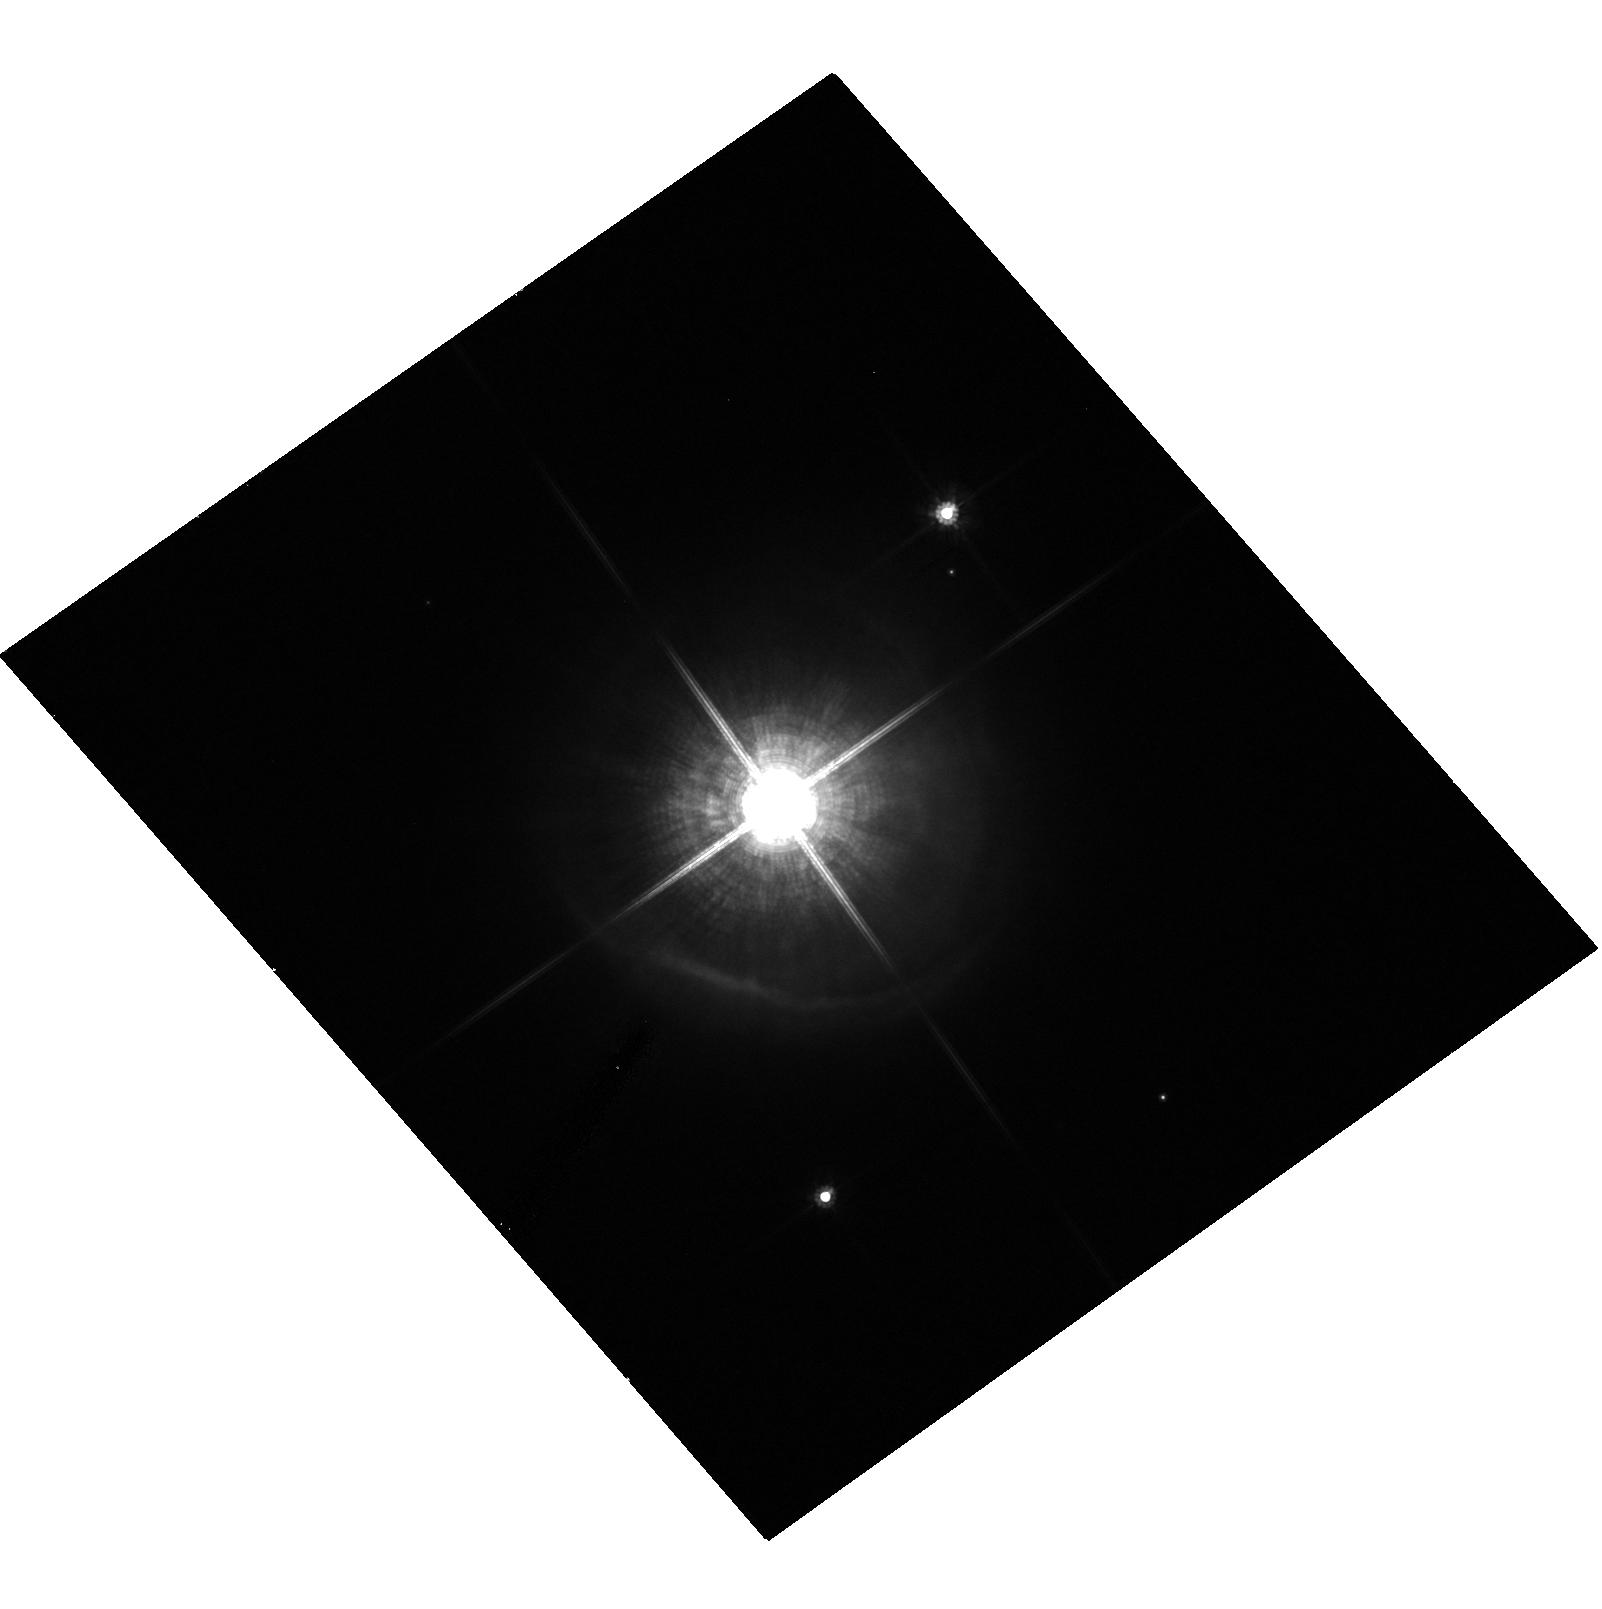
Target: IRAS06500+0829
Instrument: ACS/HRC
Filter: F606W
Exposure: 9 min
Observation ID: hst_10185_07_acs_hrc_f606w_j92k07

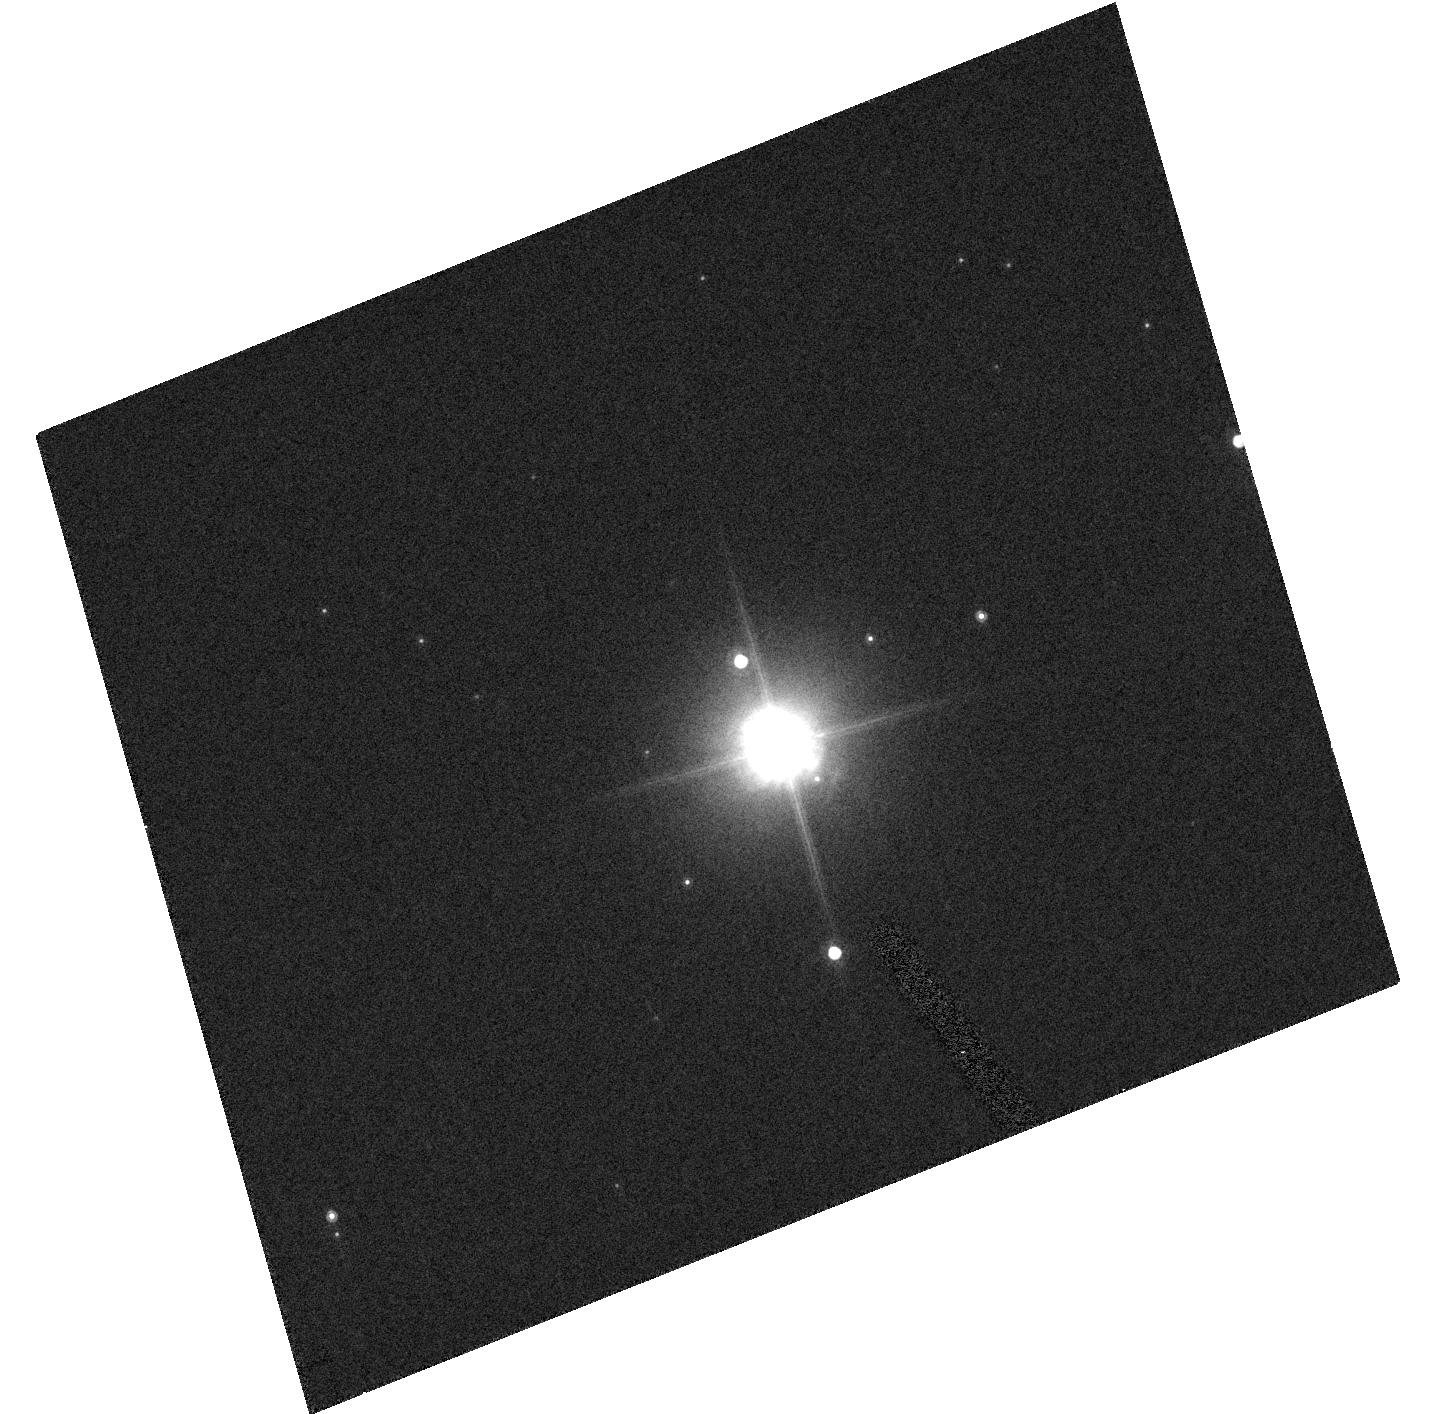
Target: IRAS08088-3243
Instrument: ACS/HRC
Filter: F814W
Exposure: 2 min
Observation ID: hst_10185_09_acs_hrc_f814w_j92k09

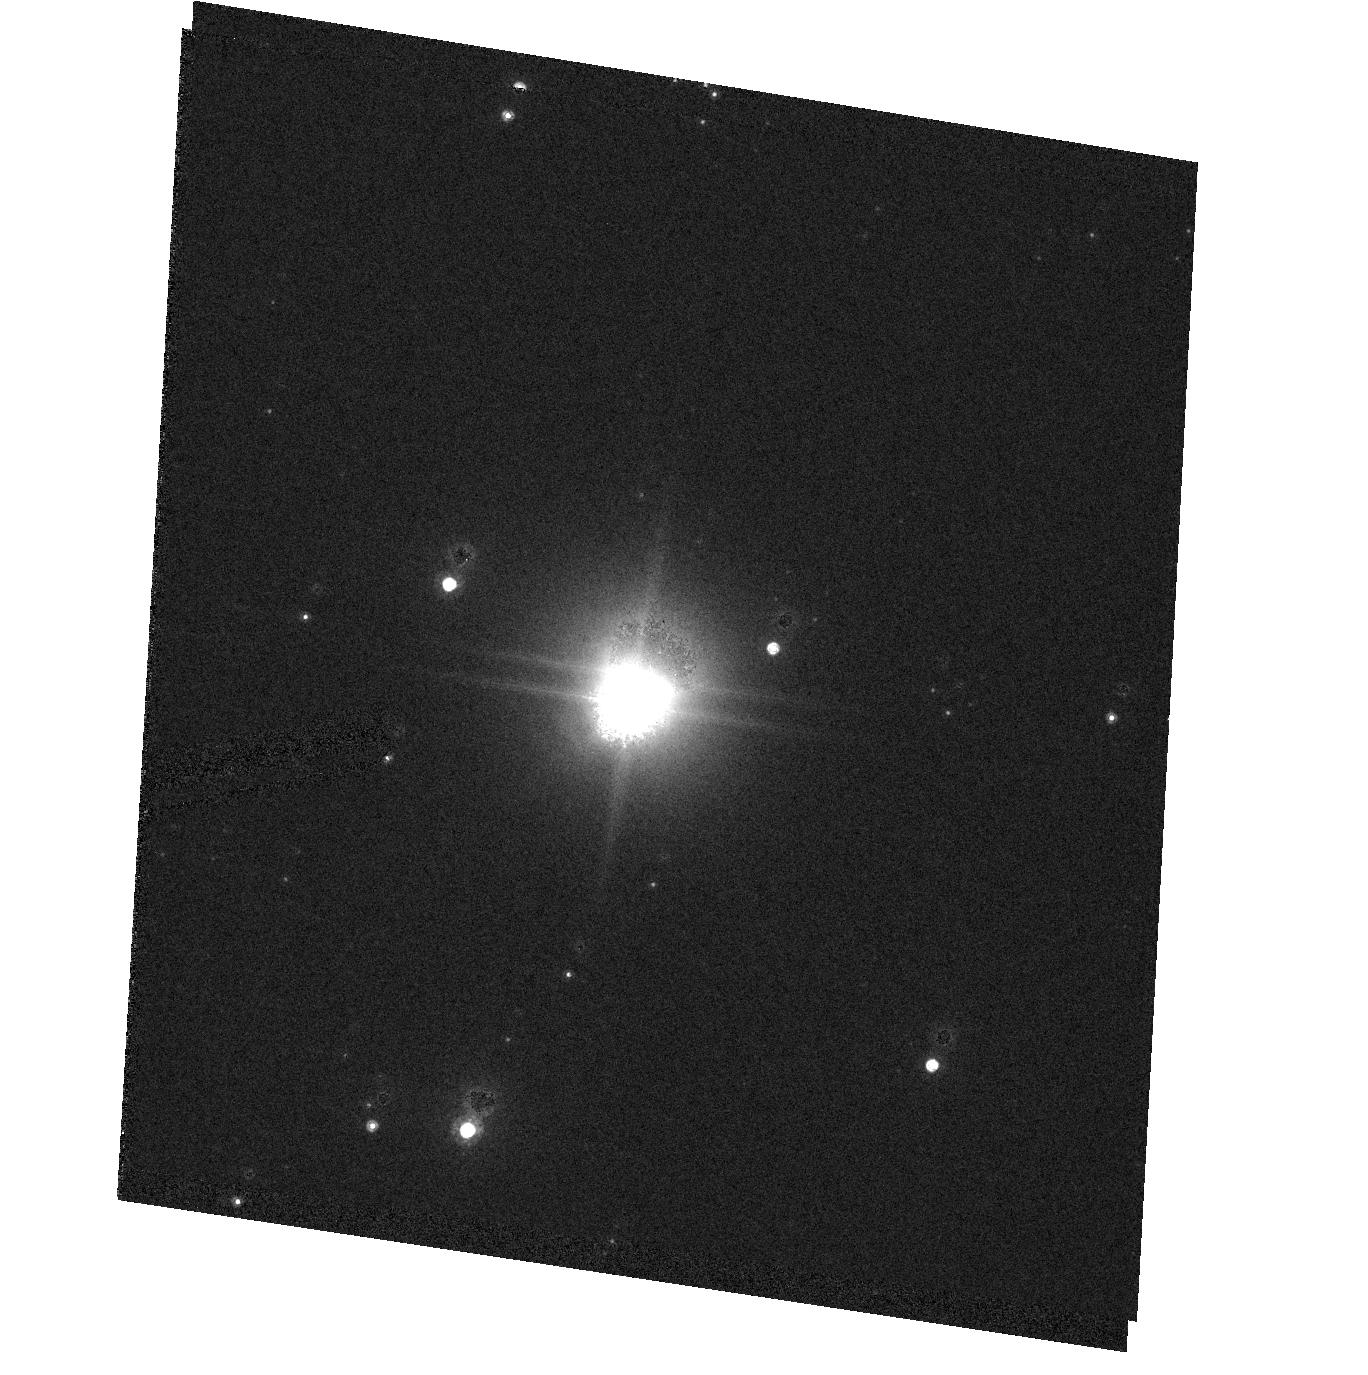
Target: IRAS16545-4214
Instrument: ACS/HRC
Filter: F814W
Exposure: 2 min
Observation ID: hst_10185_21_acs_hrc_f814w_j92k21

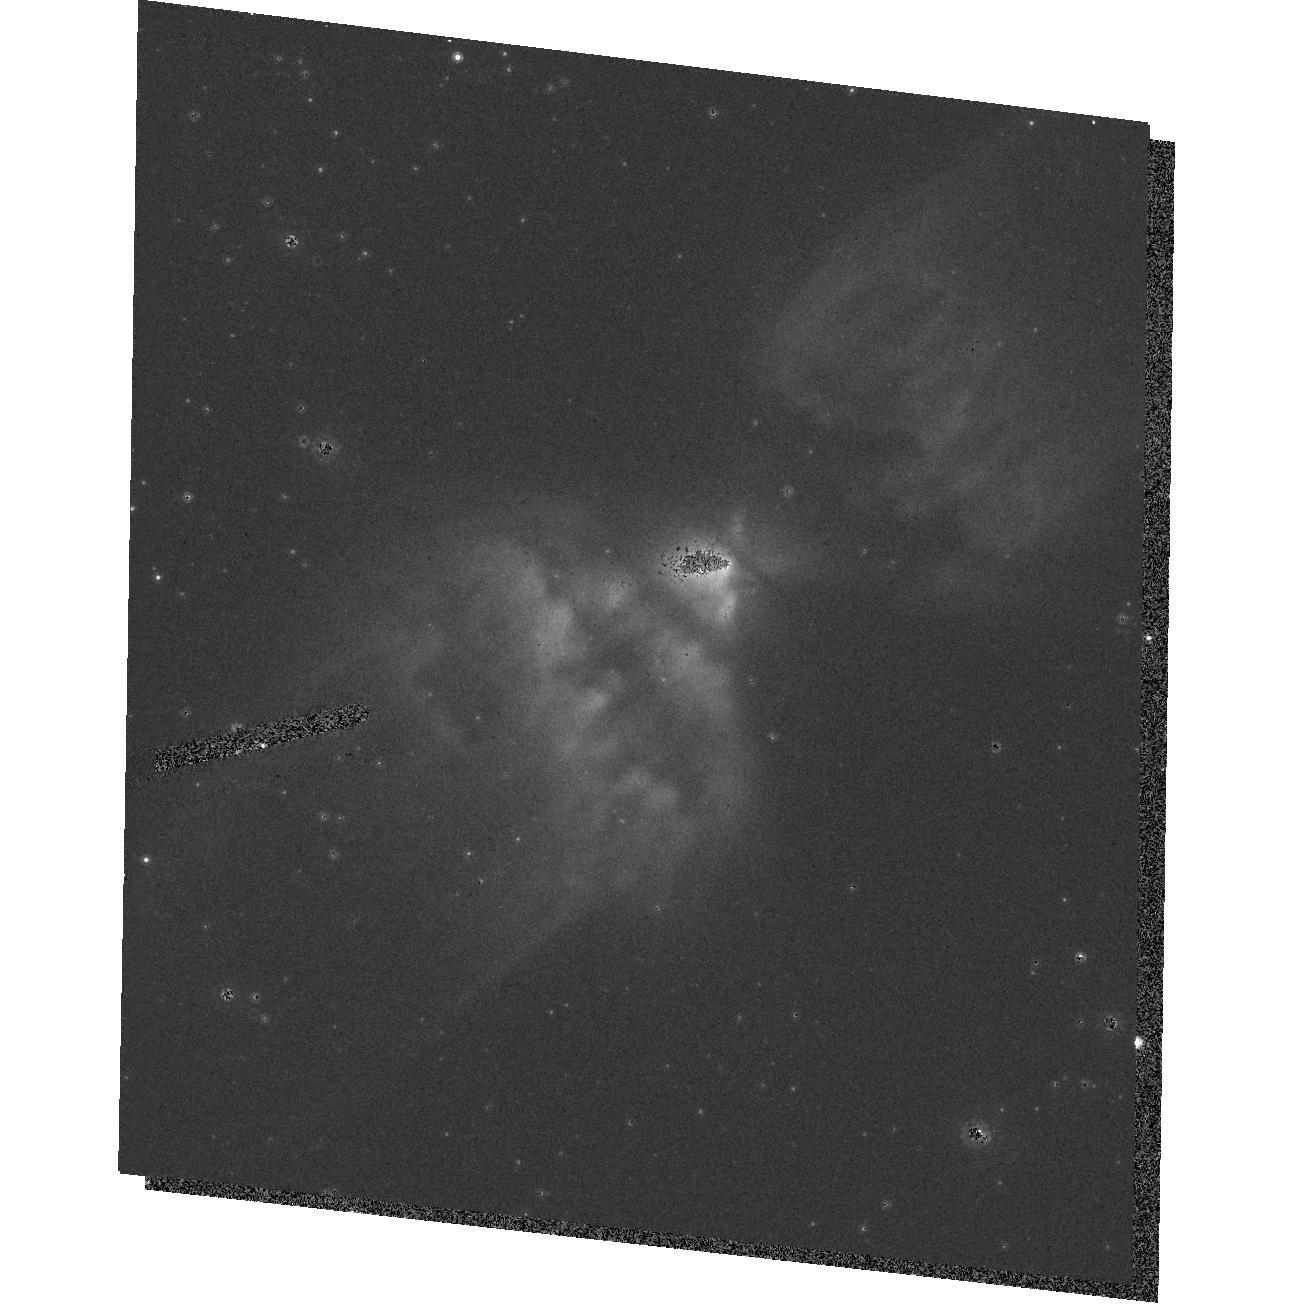
Target: IRAS17340-3757
Instrument: ACS/HRC
Filter: F814W
Exposure: 2 min
Observation ID: hst_10185_22_acs_hrc_f814w_j92k22

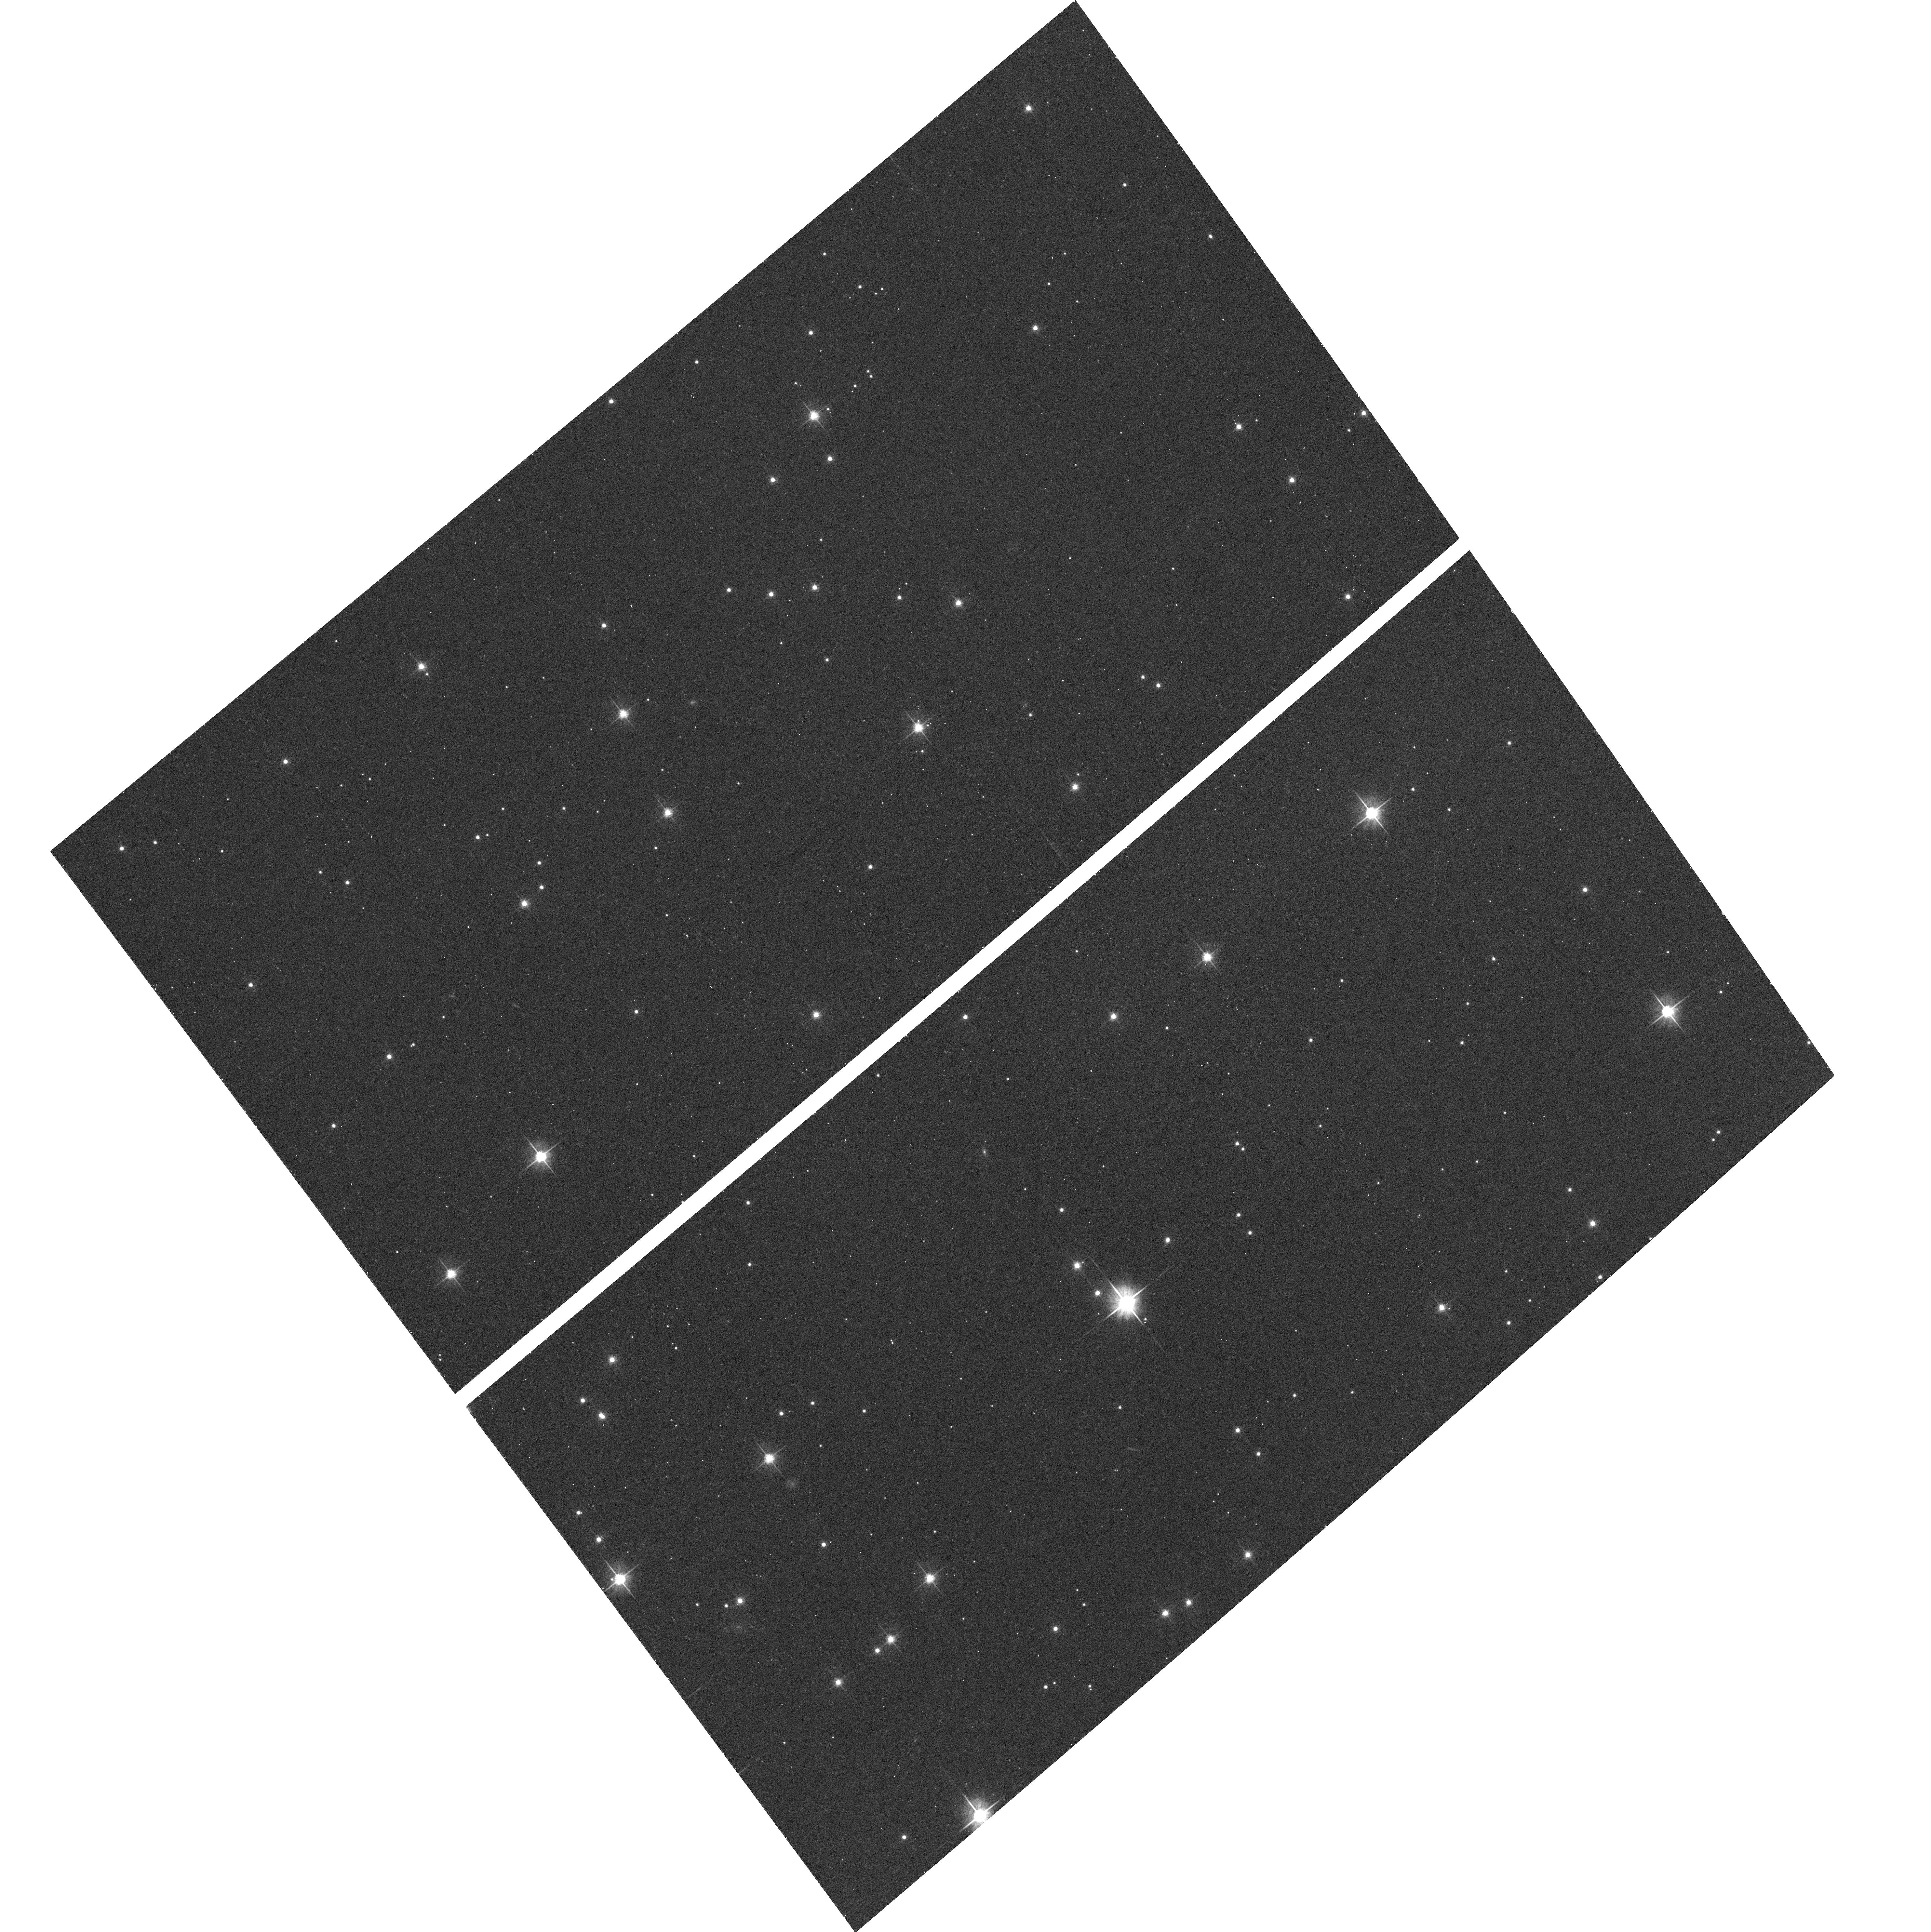
Target: IRAS00247+6922
Instrument: ACS/WFC
Filter: F606W
Exposure: 12 min
Observation ID: hst_10185_01_acs_wfc_f606w_j92k01

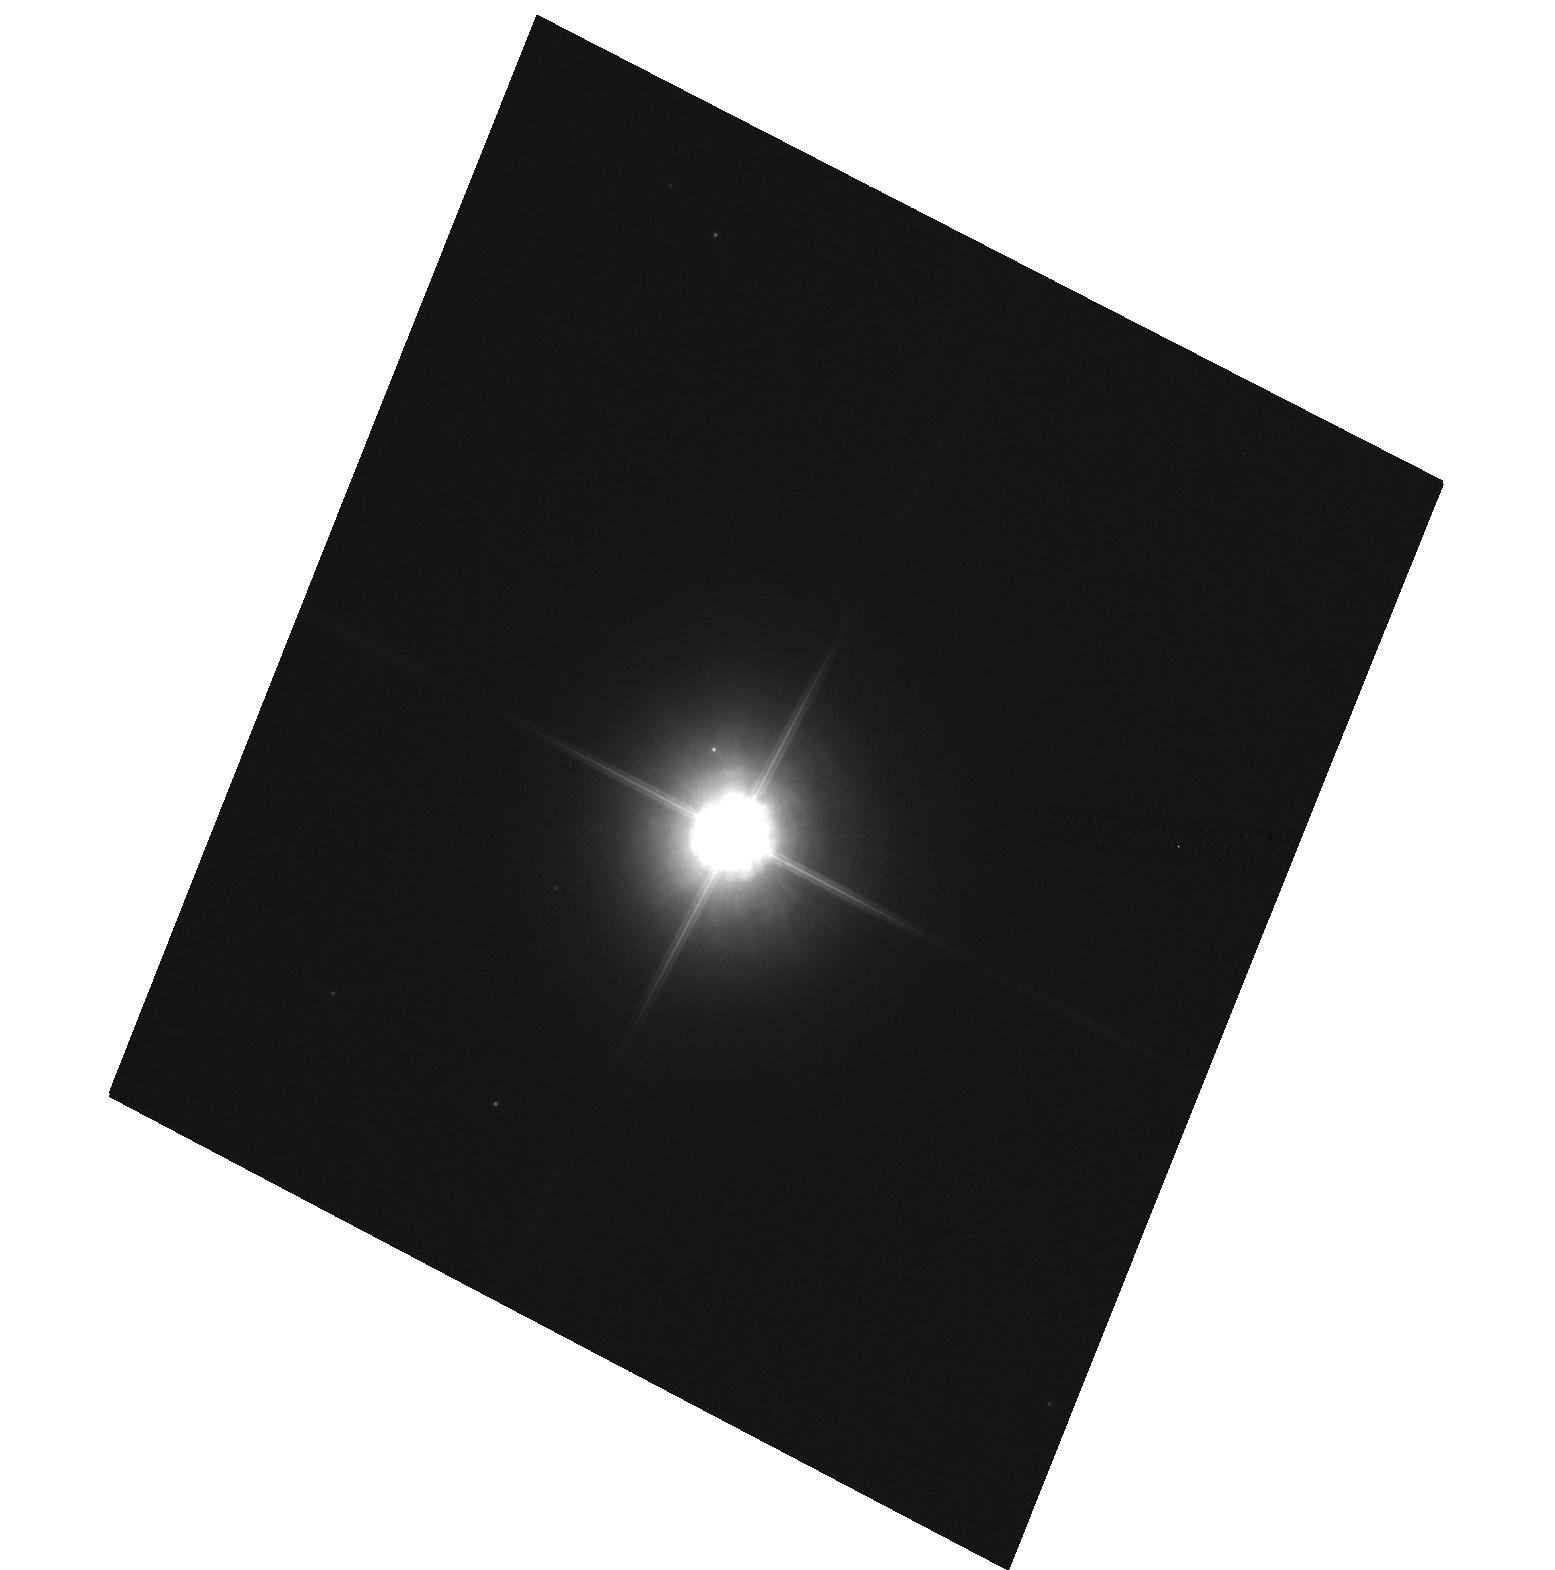
Target: IRAS18397+1738
Instrument: ACS/HRC
Filter: F814W
Exposure: 1 min
Observation ID: hst_10185_39_acs_hrc_f814w_j92k39

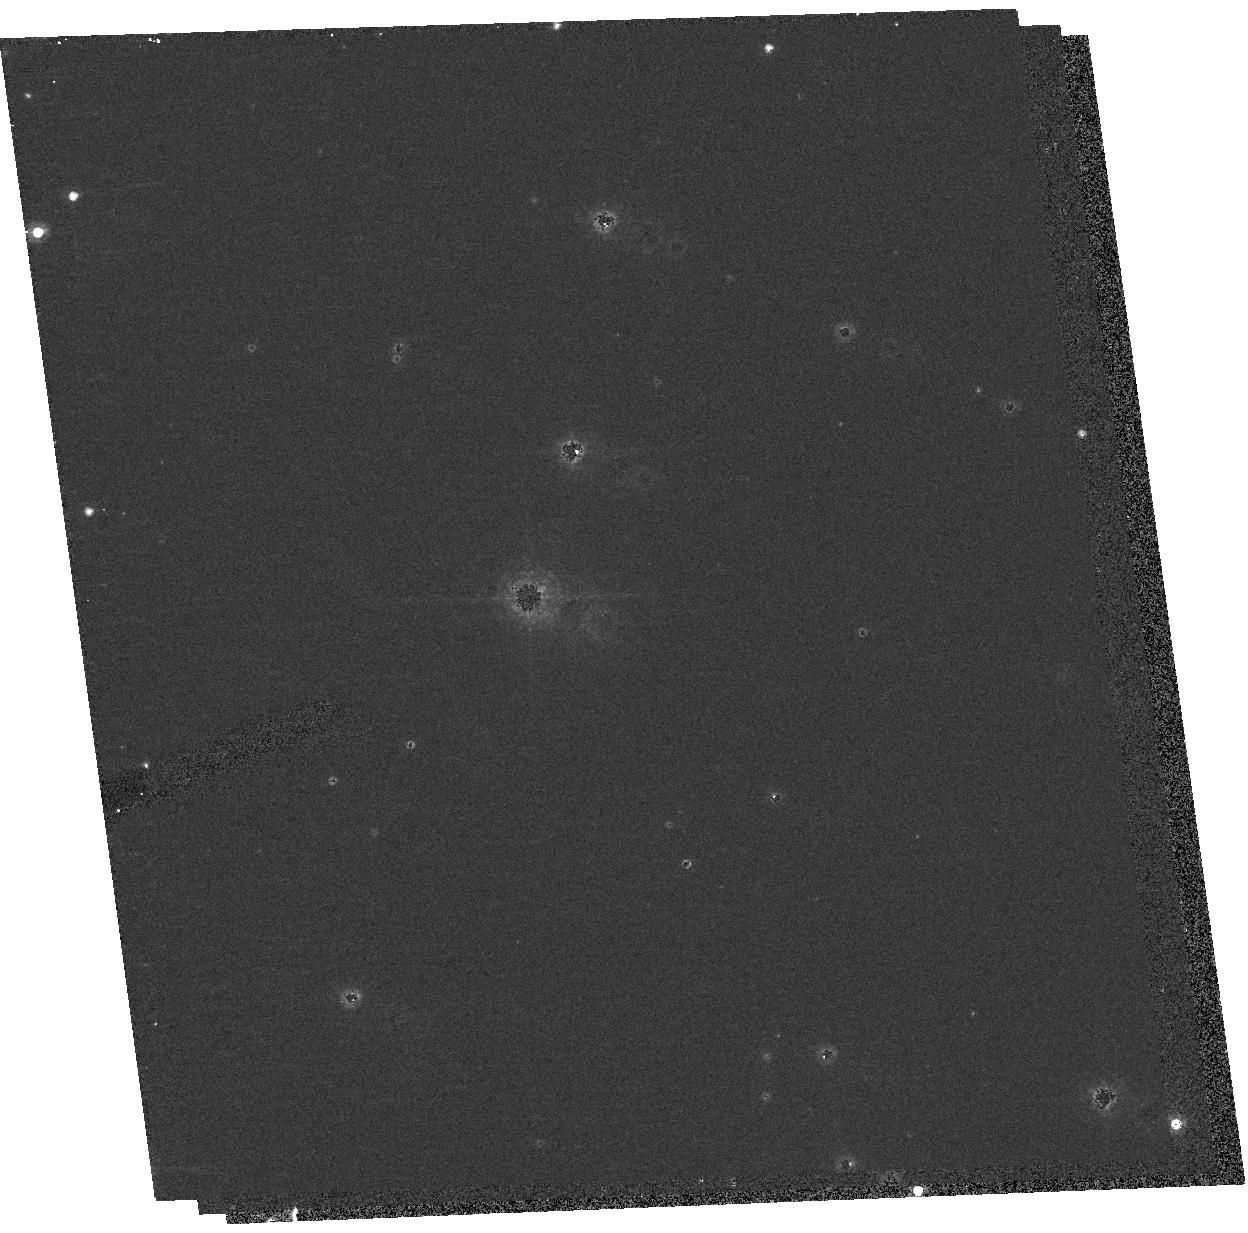
Target: IRAS12540-6845
Instrument: ACS/HRC
Filter: F606W
Exposure: 15 min
Observation ID: hst_10185_12_acs_hrc_f606w_j92k12

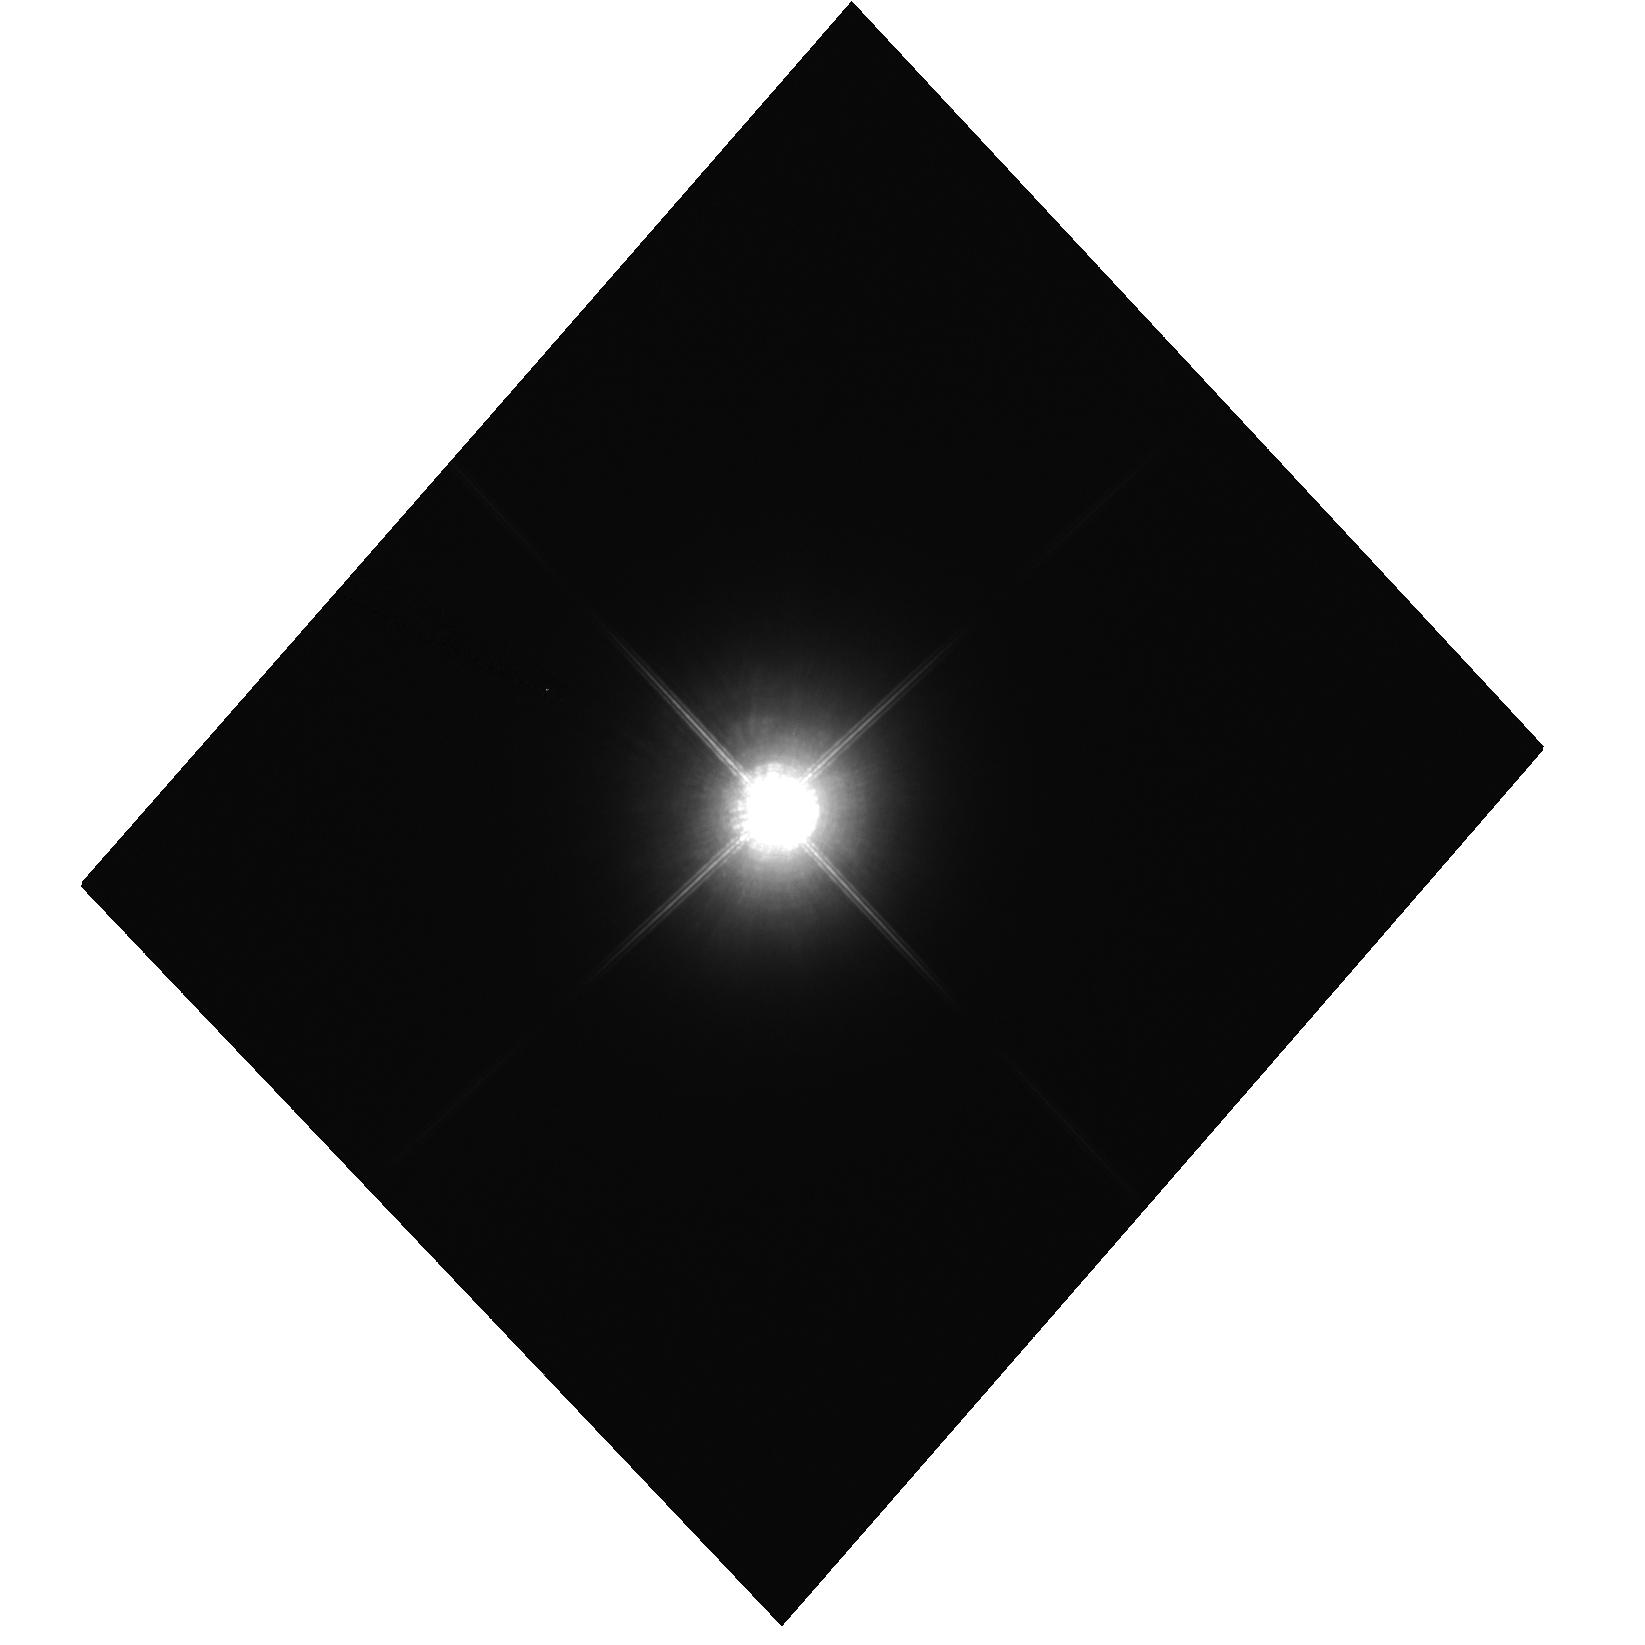
Target: IRAS06300+6058
Instrument: ACS/HRC
Filter: F814W
Exposure: 2 min
Observation ID: hst_10185_06_acs_hrc_f814w_j92k06

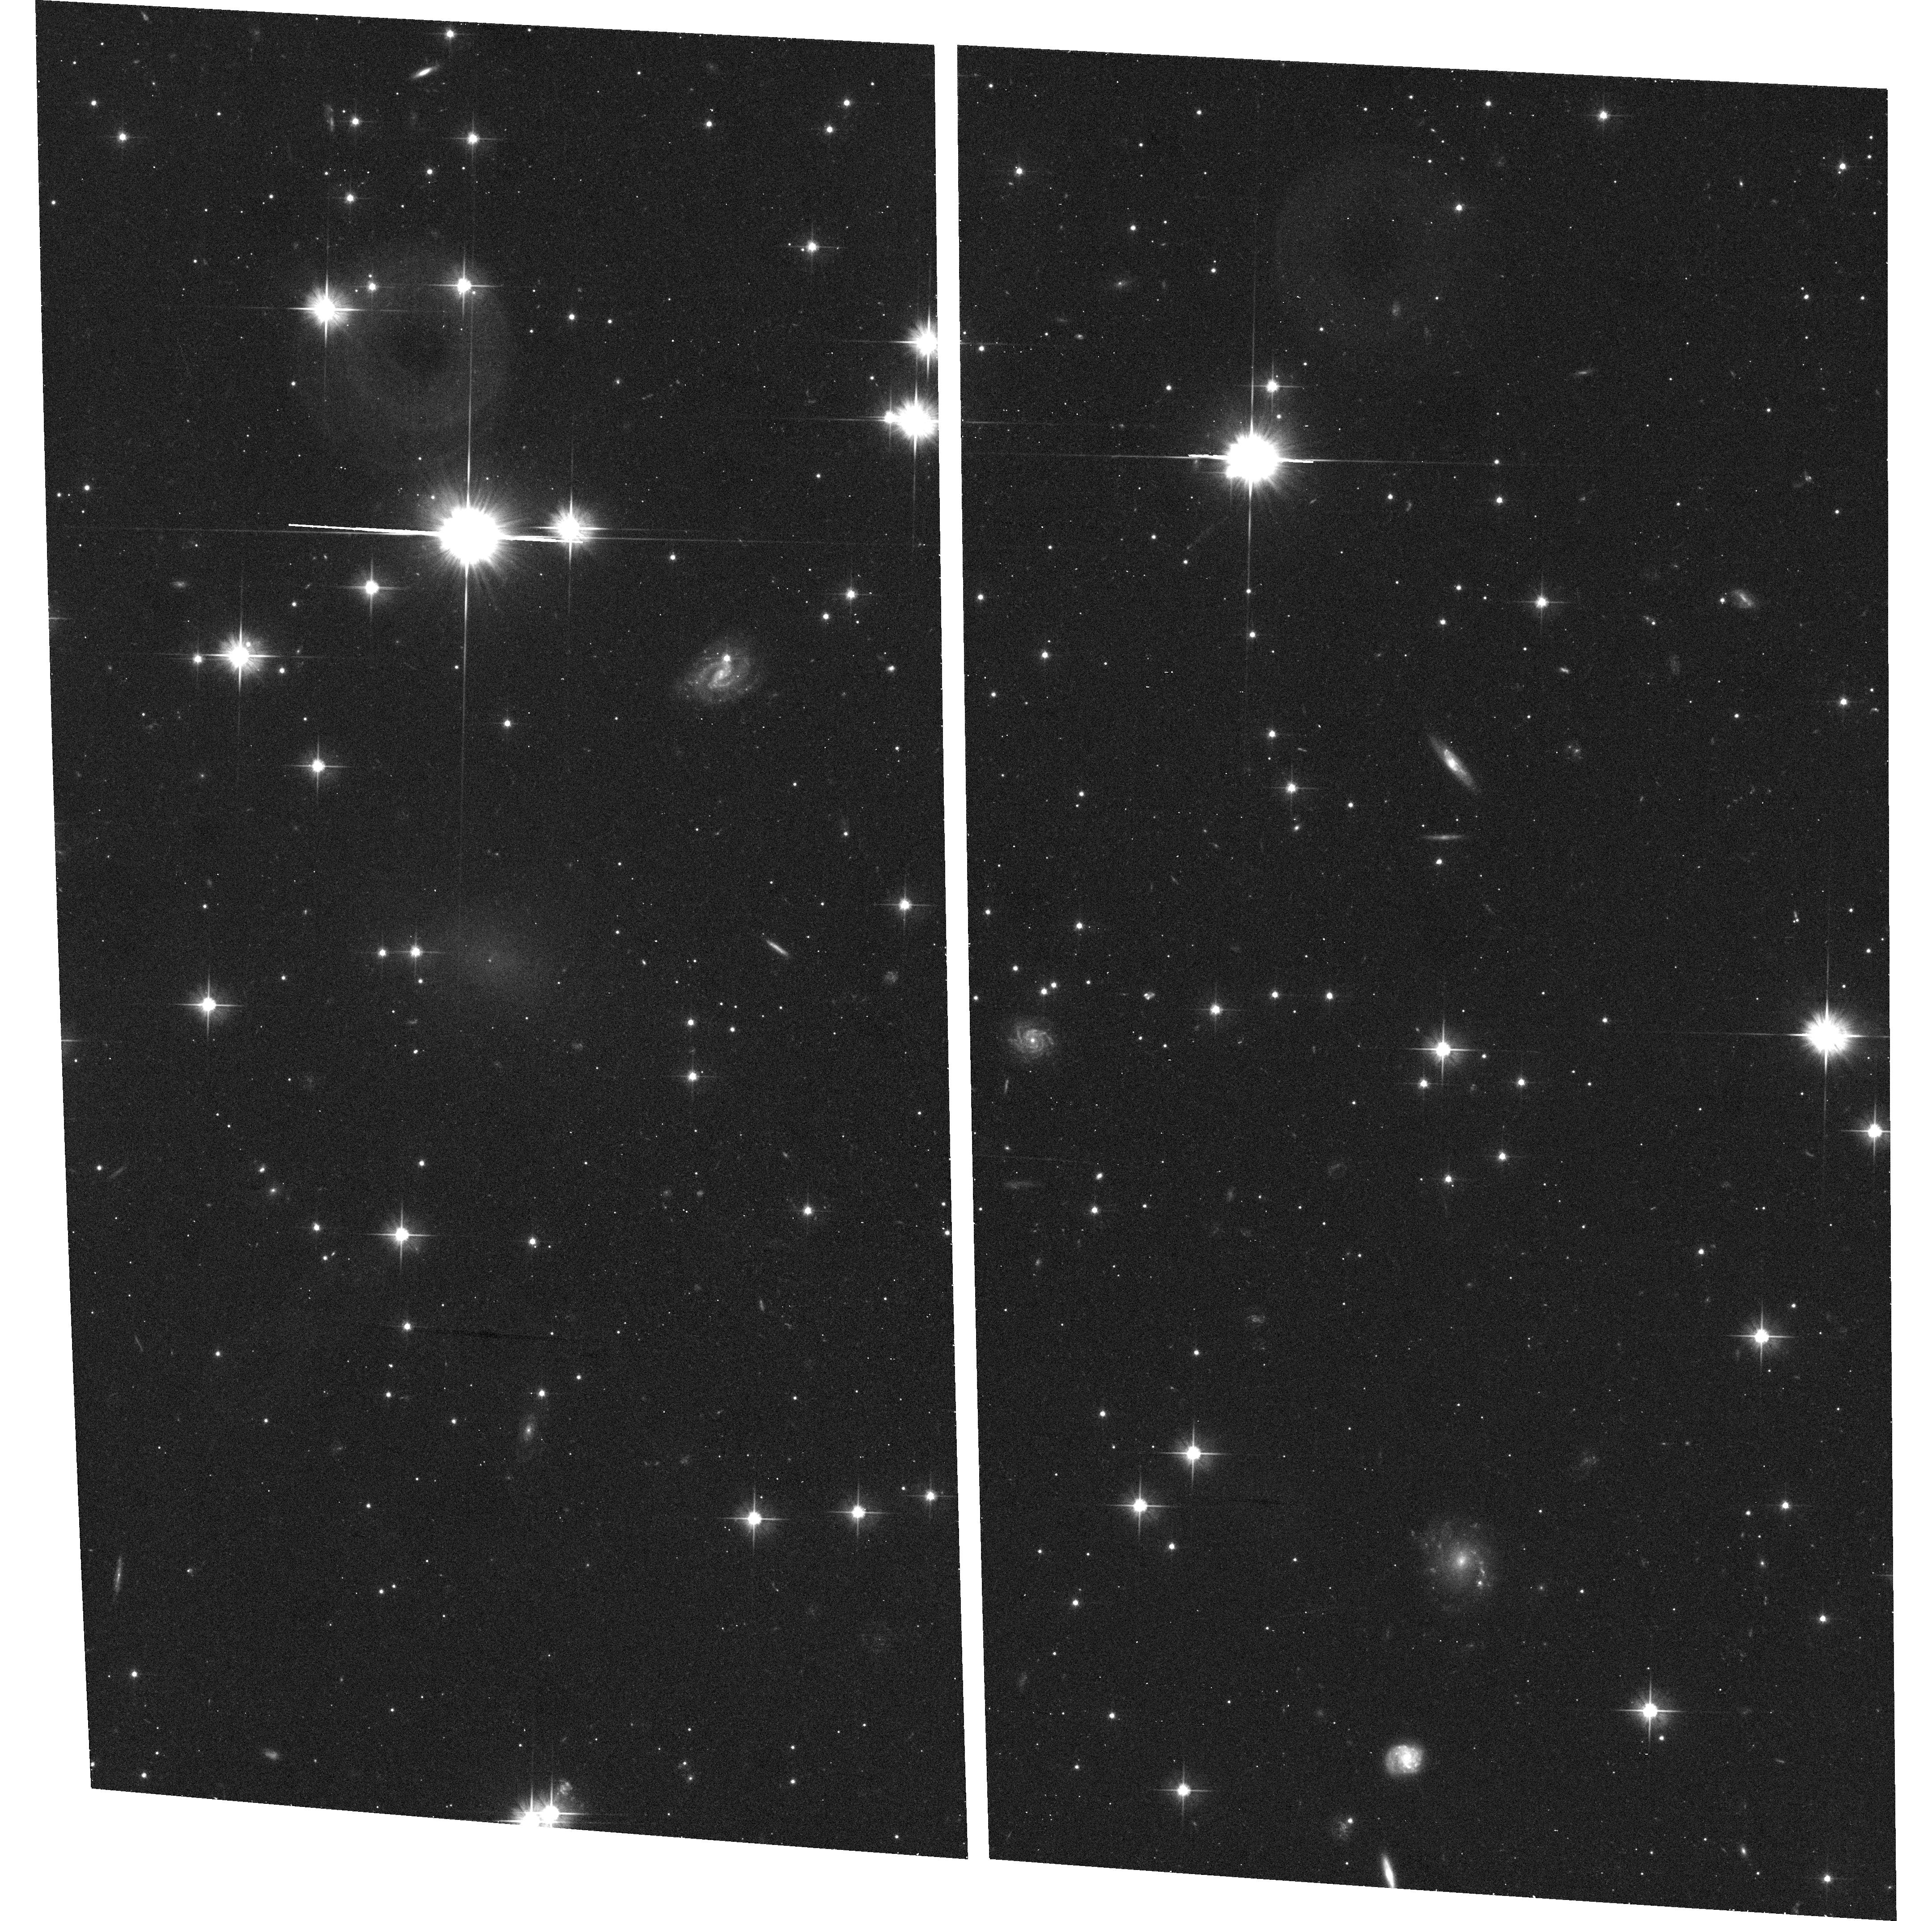
Target: IRAS20077-0625
Instrument: ACS/WFC
Filter: F606W
Exposure: 12 min
Observation ID: hst_10185_52_acs_wfc_f606w_j92k52

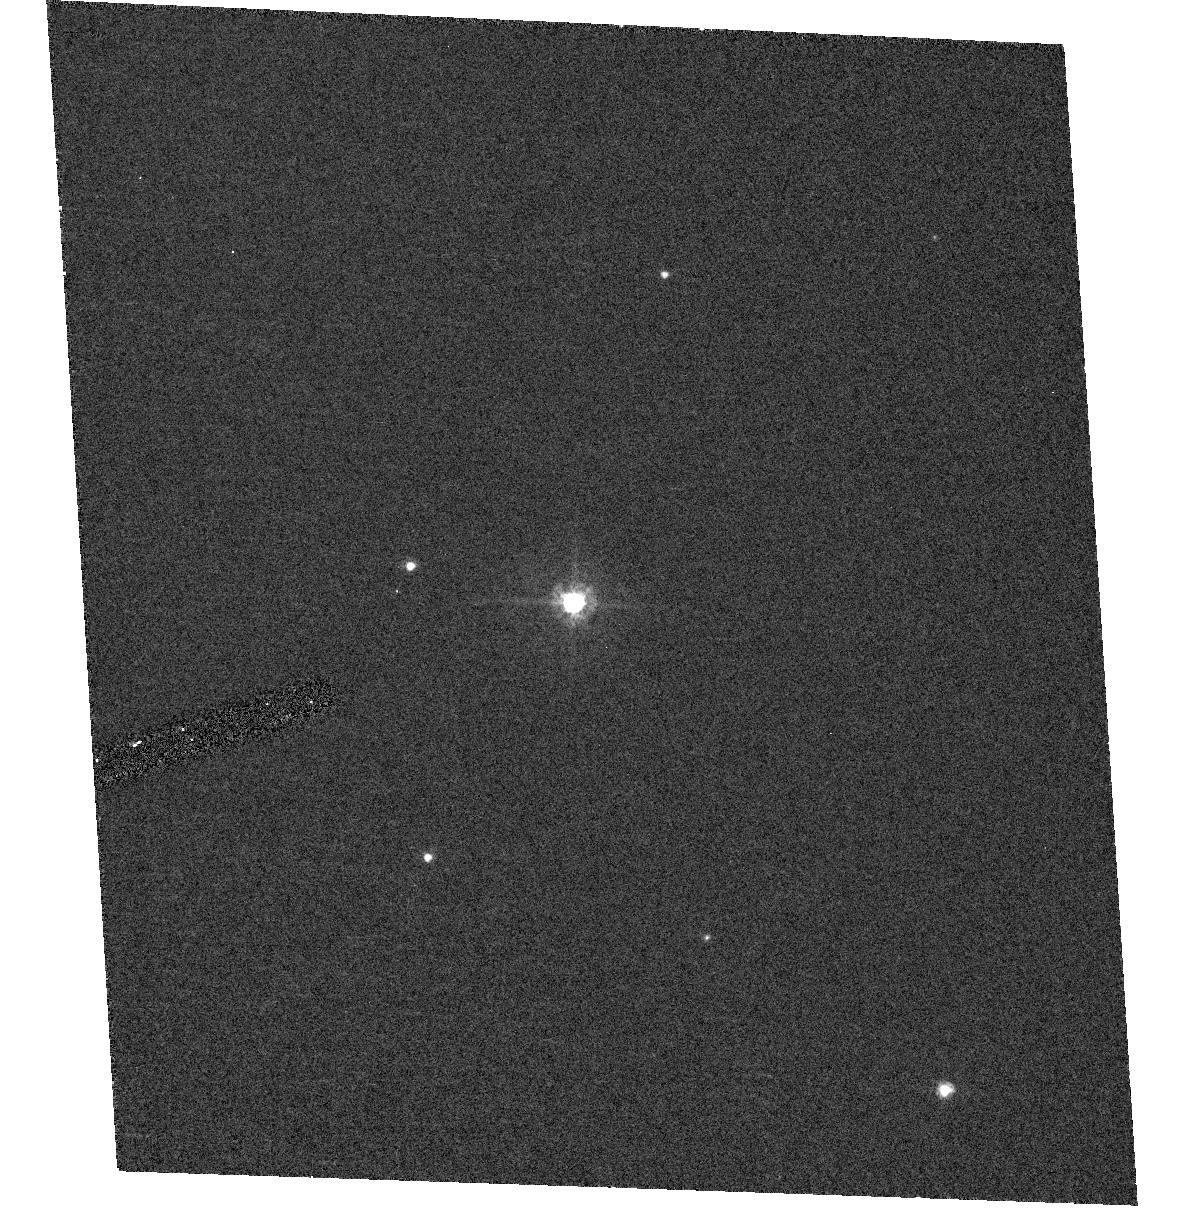
Target: IRAS19474-0744
Instrument: ACS/HRC
Filter: F435W
Exposure: 11 min
Observation ID: hst_10185_51_acs_hrc_f435w_j92k51

When does Bipolarity Impose itself on the Extreme Mass Outflows from AGB Stars? An ACS SNAPshot Survey (PI: Sahai, Raghvendra)

Essentially all well-characterized preplanetary nebulae (PPNe) -- objects in transition between the AGB and planetary nebula evolutionary phases - are bipolar, whereas the mass-loss envelopes of AGB stars are strikingly spherical. In order to understand the processes leading to bipolar mass-ejection, we need to know at what stage of stellar evolution does bipolarity in the mass-loss first manifest itself? Our previous SNAPshot surveys of a PPNe sample (with ACS & NICMOS) show that roughly half our targets observed are resolved, with well-defined bipolar or multipolar morphologies. Spectroscopic surveys of our sample confirm that these objects have not yet evolved into planetary nebulae. Thus, the transformation from spherical to aspherical geometries has already fully developed by the time these dying stars have become preplanetary nebulae. From this new and surprising result, we hypothesize that the transformation to bipolarity begins during the very late AGB phase, and happens very quickly, just before, or as the stars are evolving off the AGB. We propose to test this hypothesis quantitatively, through a SNAPshot imaging survey of very evolved AGB stars which we believe are nascent preplanetary nebulae; with our target list being drawn from published lists of AGB stars with detected heavy mass-loss (from millimeter-wave observations). This survey is crucial for determining how and when the bipolar geometry asserts itself. Supporting kinematic observations using long-slit optical spectroscopy (with the Keck), millimeter and radio interferometric observations (with OVRO, VLA & VLBA) are being undertaken. The results from this survey (together with our previous work) will allow us to draw general conclusions about the onset of bipolar mass-ejection during late stellar evolution, and will provide crucial input for theories of post-AGB stellar evolution. Our survey will produce an archival legacy of long-standing value for future studies of dying stars.